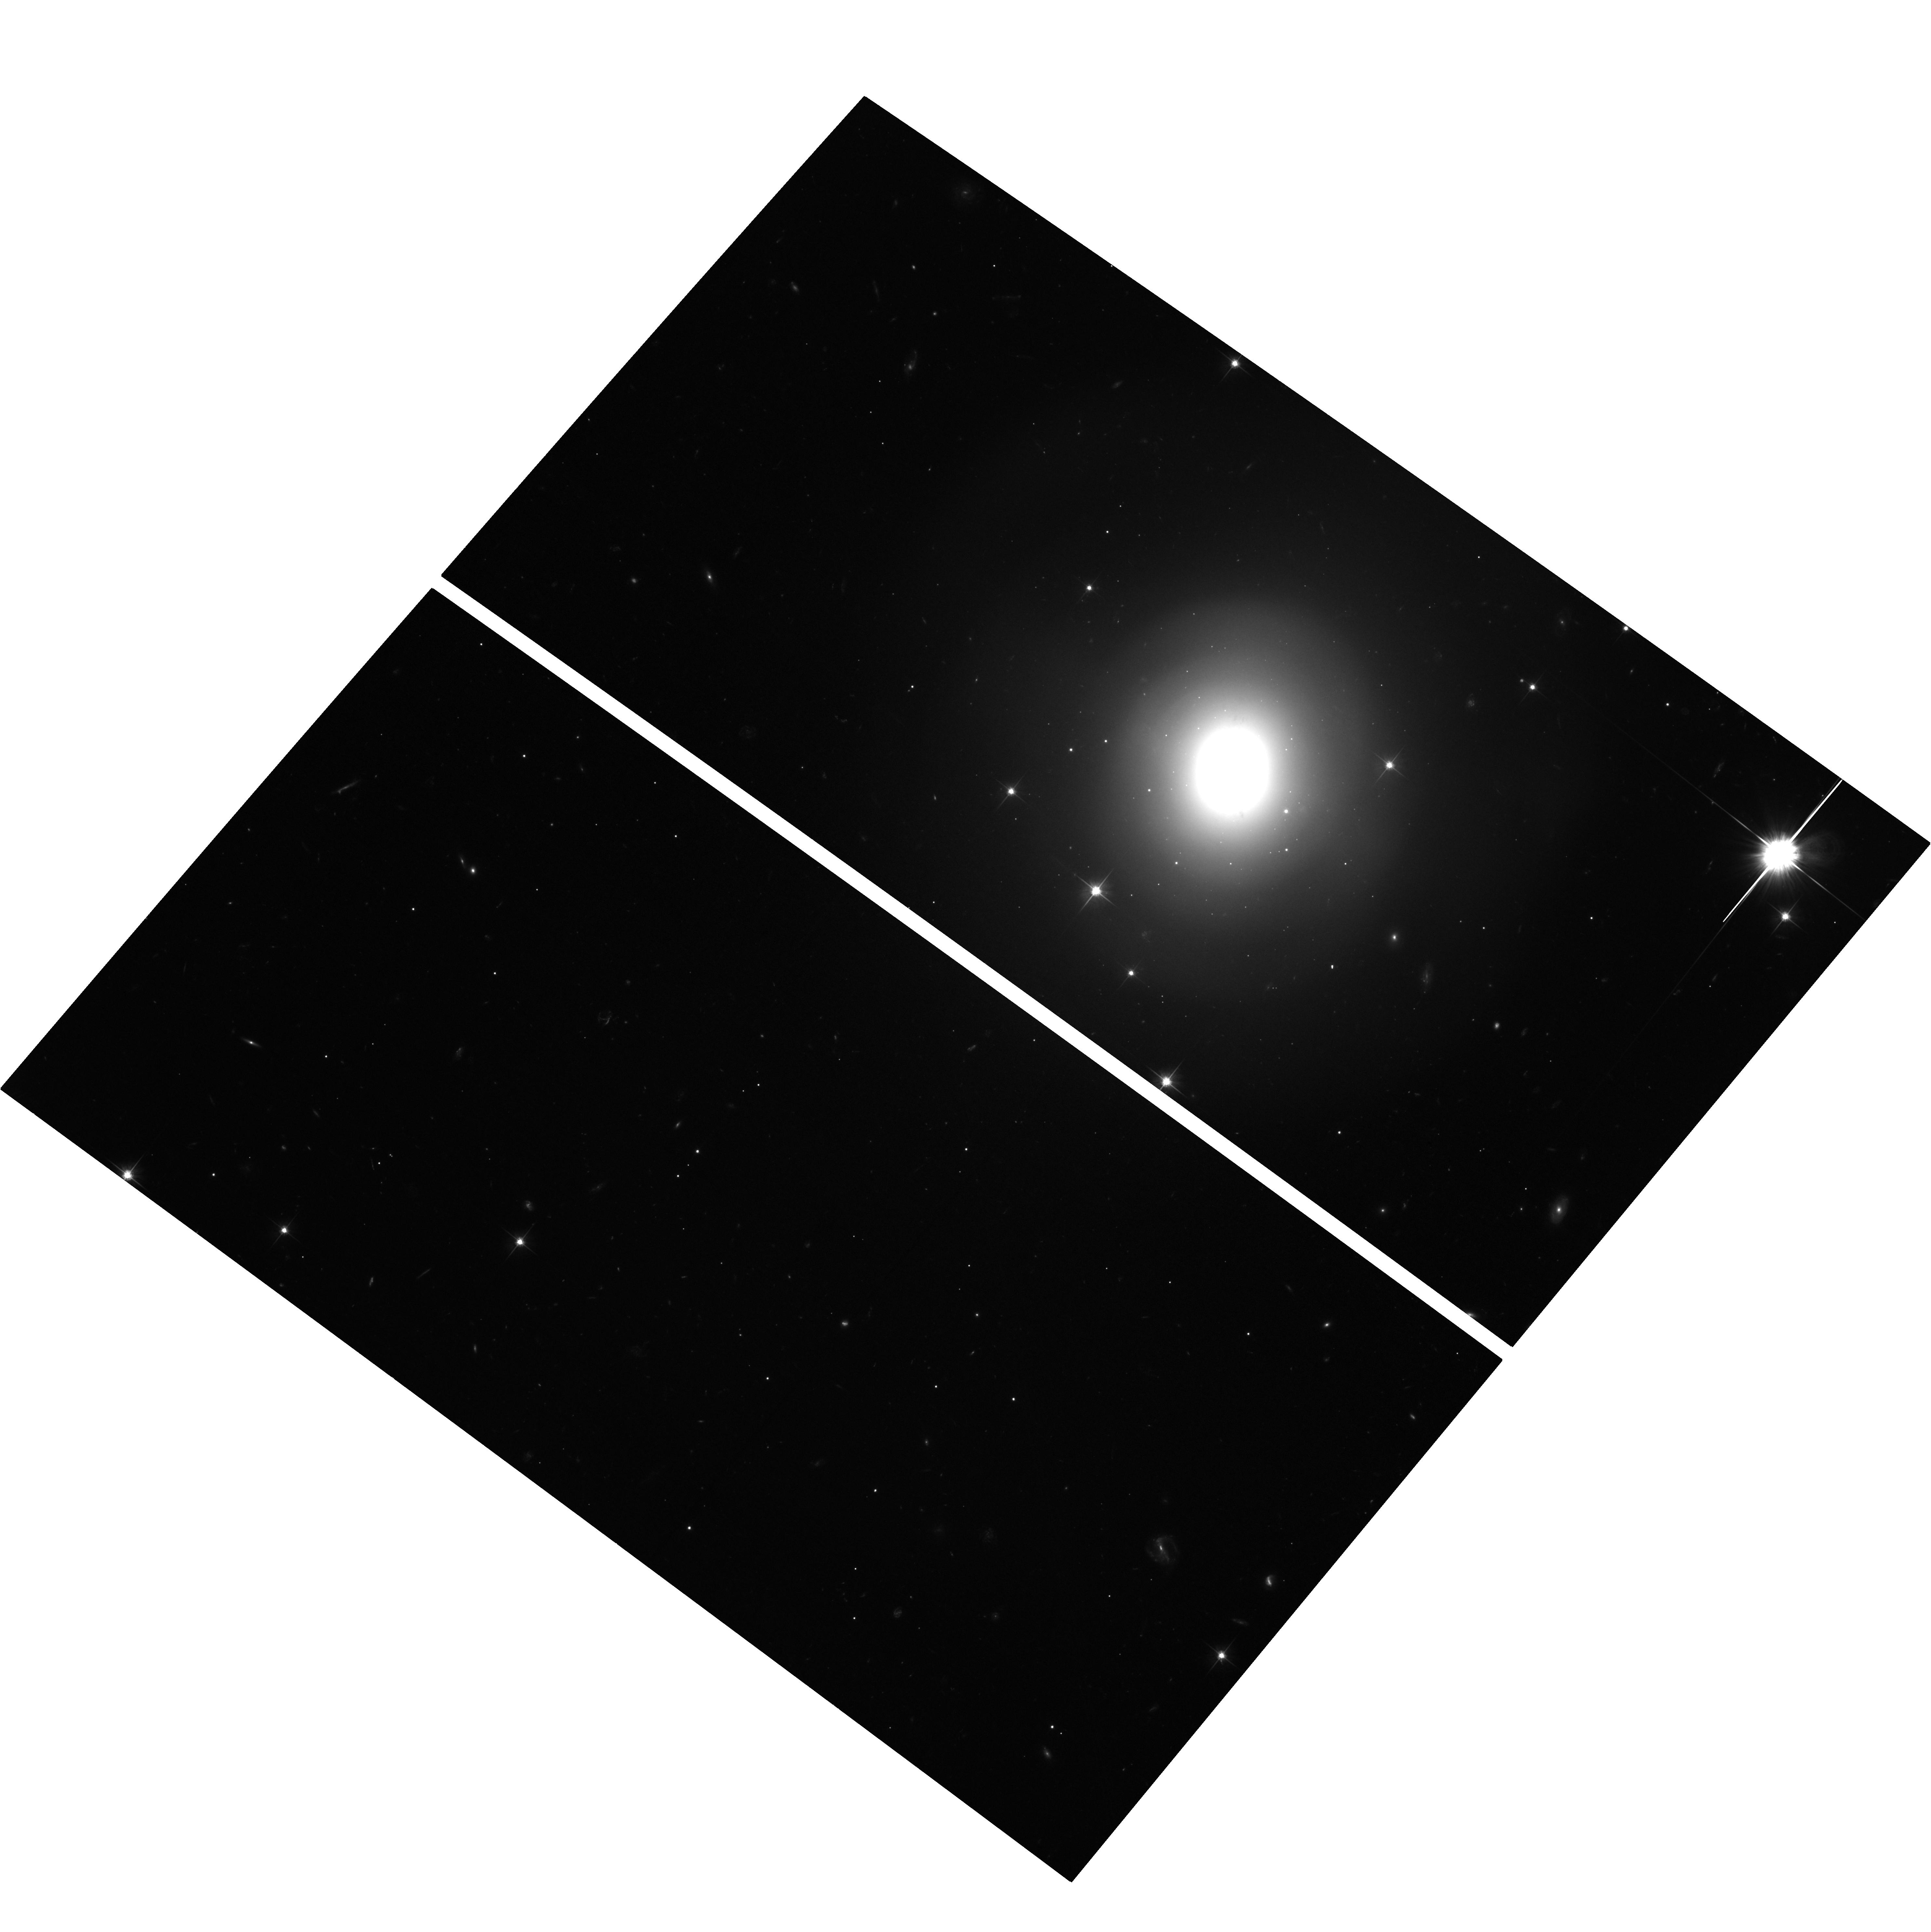
Target: GW170817. Instrument: ACS/WFC. Filter: F606W. Exposure: 1.9 h. Observation ID: hst_15606_01_acs_wfc_f606w_jdwv01

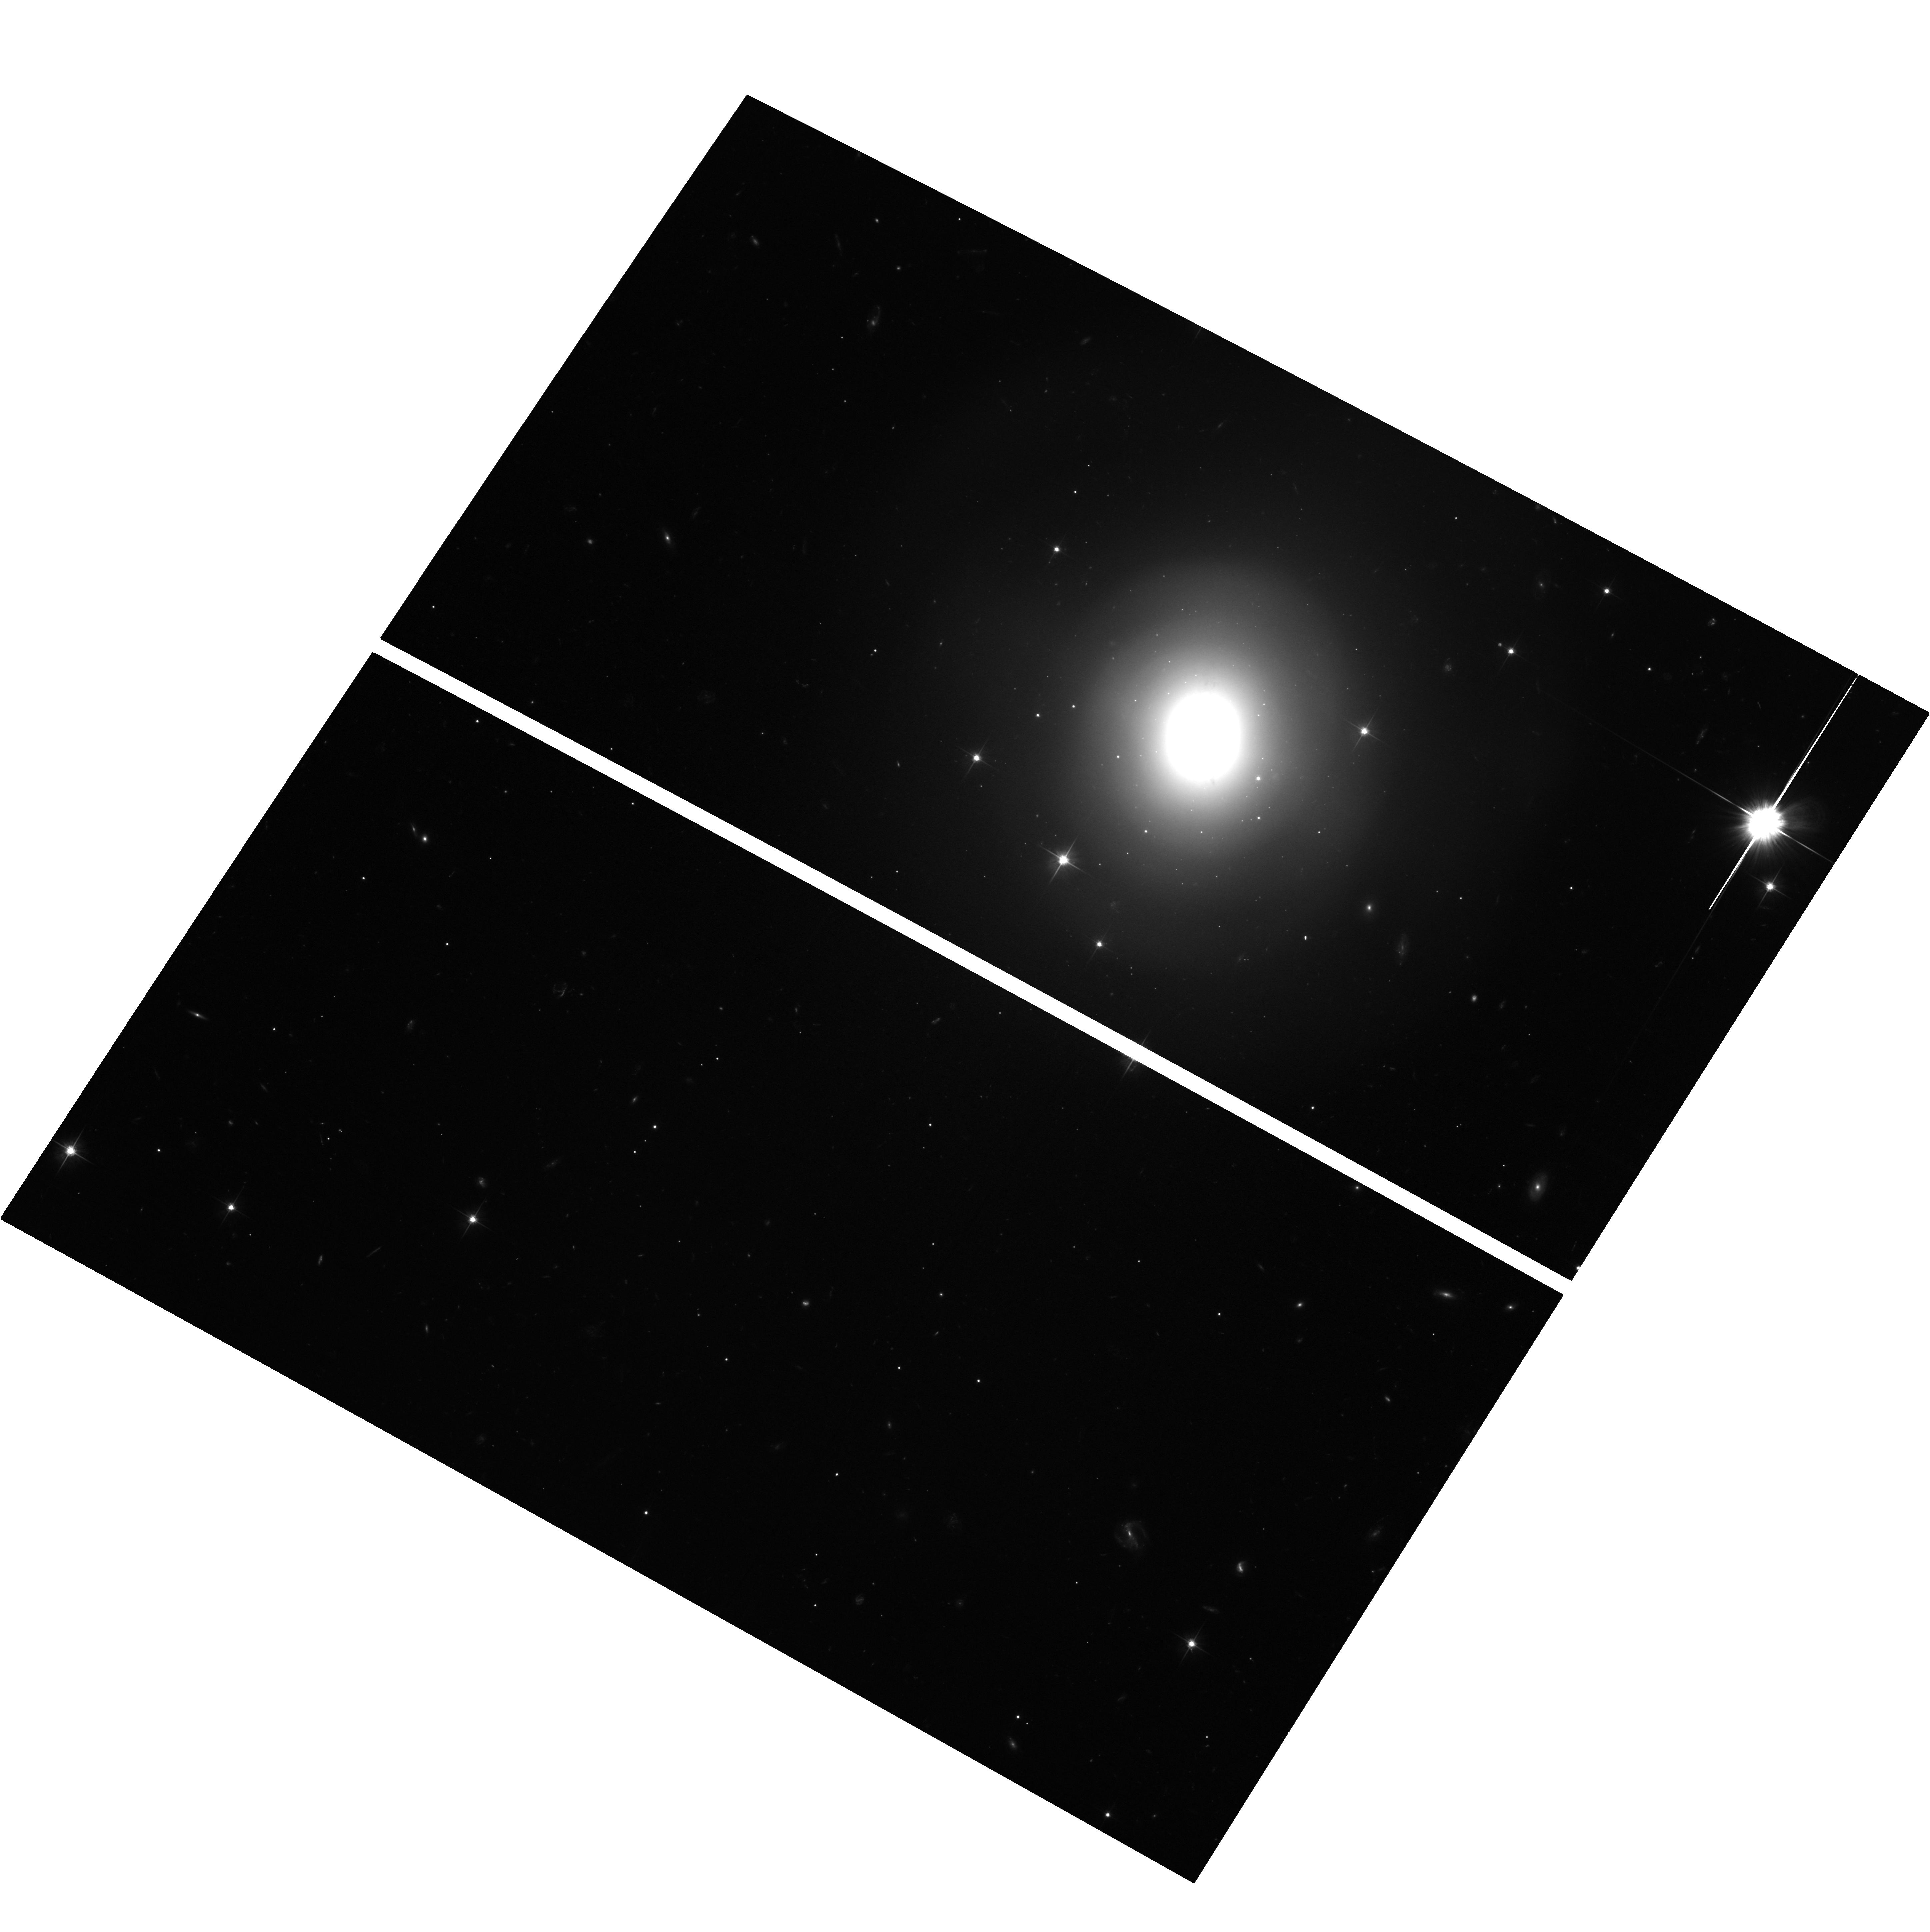
Target: GW170817. Instrument: ACS/WFC. Filter: F606W. Exposure: 1.9 h. Observation ID: hst_15606_02_acs_wfc_f606w_jdwv02

Late-time monitoring of GW170817 across the electromagnetic spectrum (PI: Margutti, Raffaella)

The co-PIs of this proposal are Wen-fai Fong and Raffaella Margutti. We propose joint Chandra-VLA-HST observations to continue our monitoring of the binary neutron star merger GW170817 at t~500-850 days since merger. Our immediate objectives are: (i) to constrain the broad-band spectral evolution of the non-thermal emission from GW170817, and, in particular, the passage of the synchrotron cooling frequency within the Chandra bandpass; (ii) to map the temporal evolution of the emission from GW170817 across the electromagnetic spectrum. These observations are designed to provide new insight into the current debate about the nature of the relativistic ejecta of compact- object mergers and their (now questioned) capability to successfully launch ultra-relativistic jets in their environment.